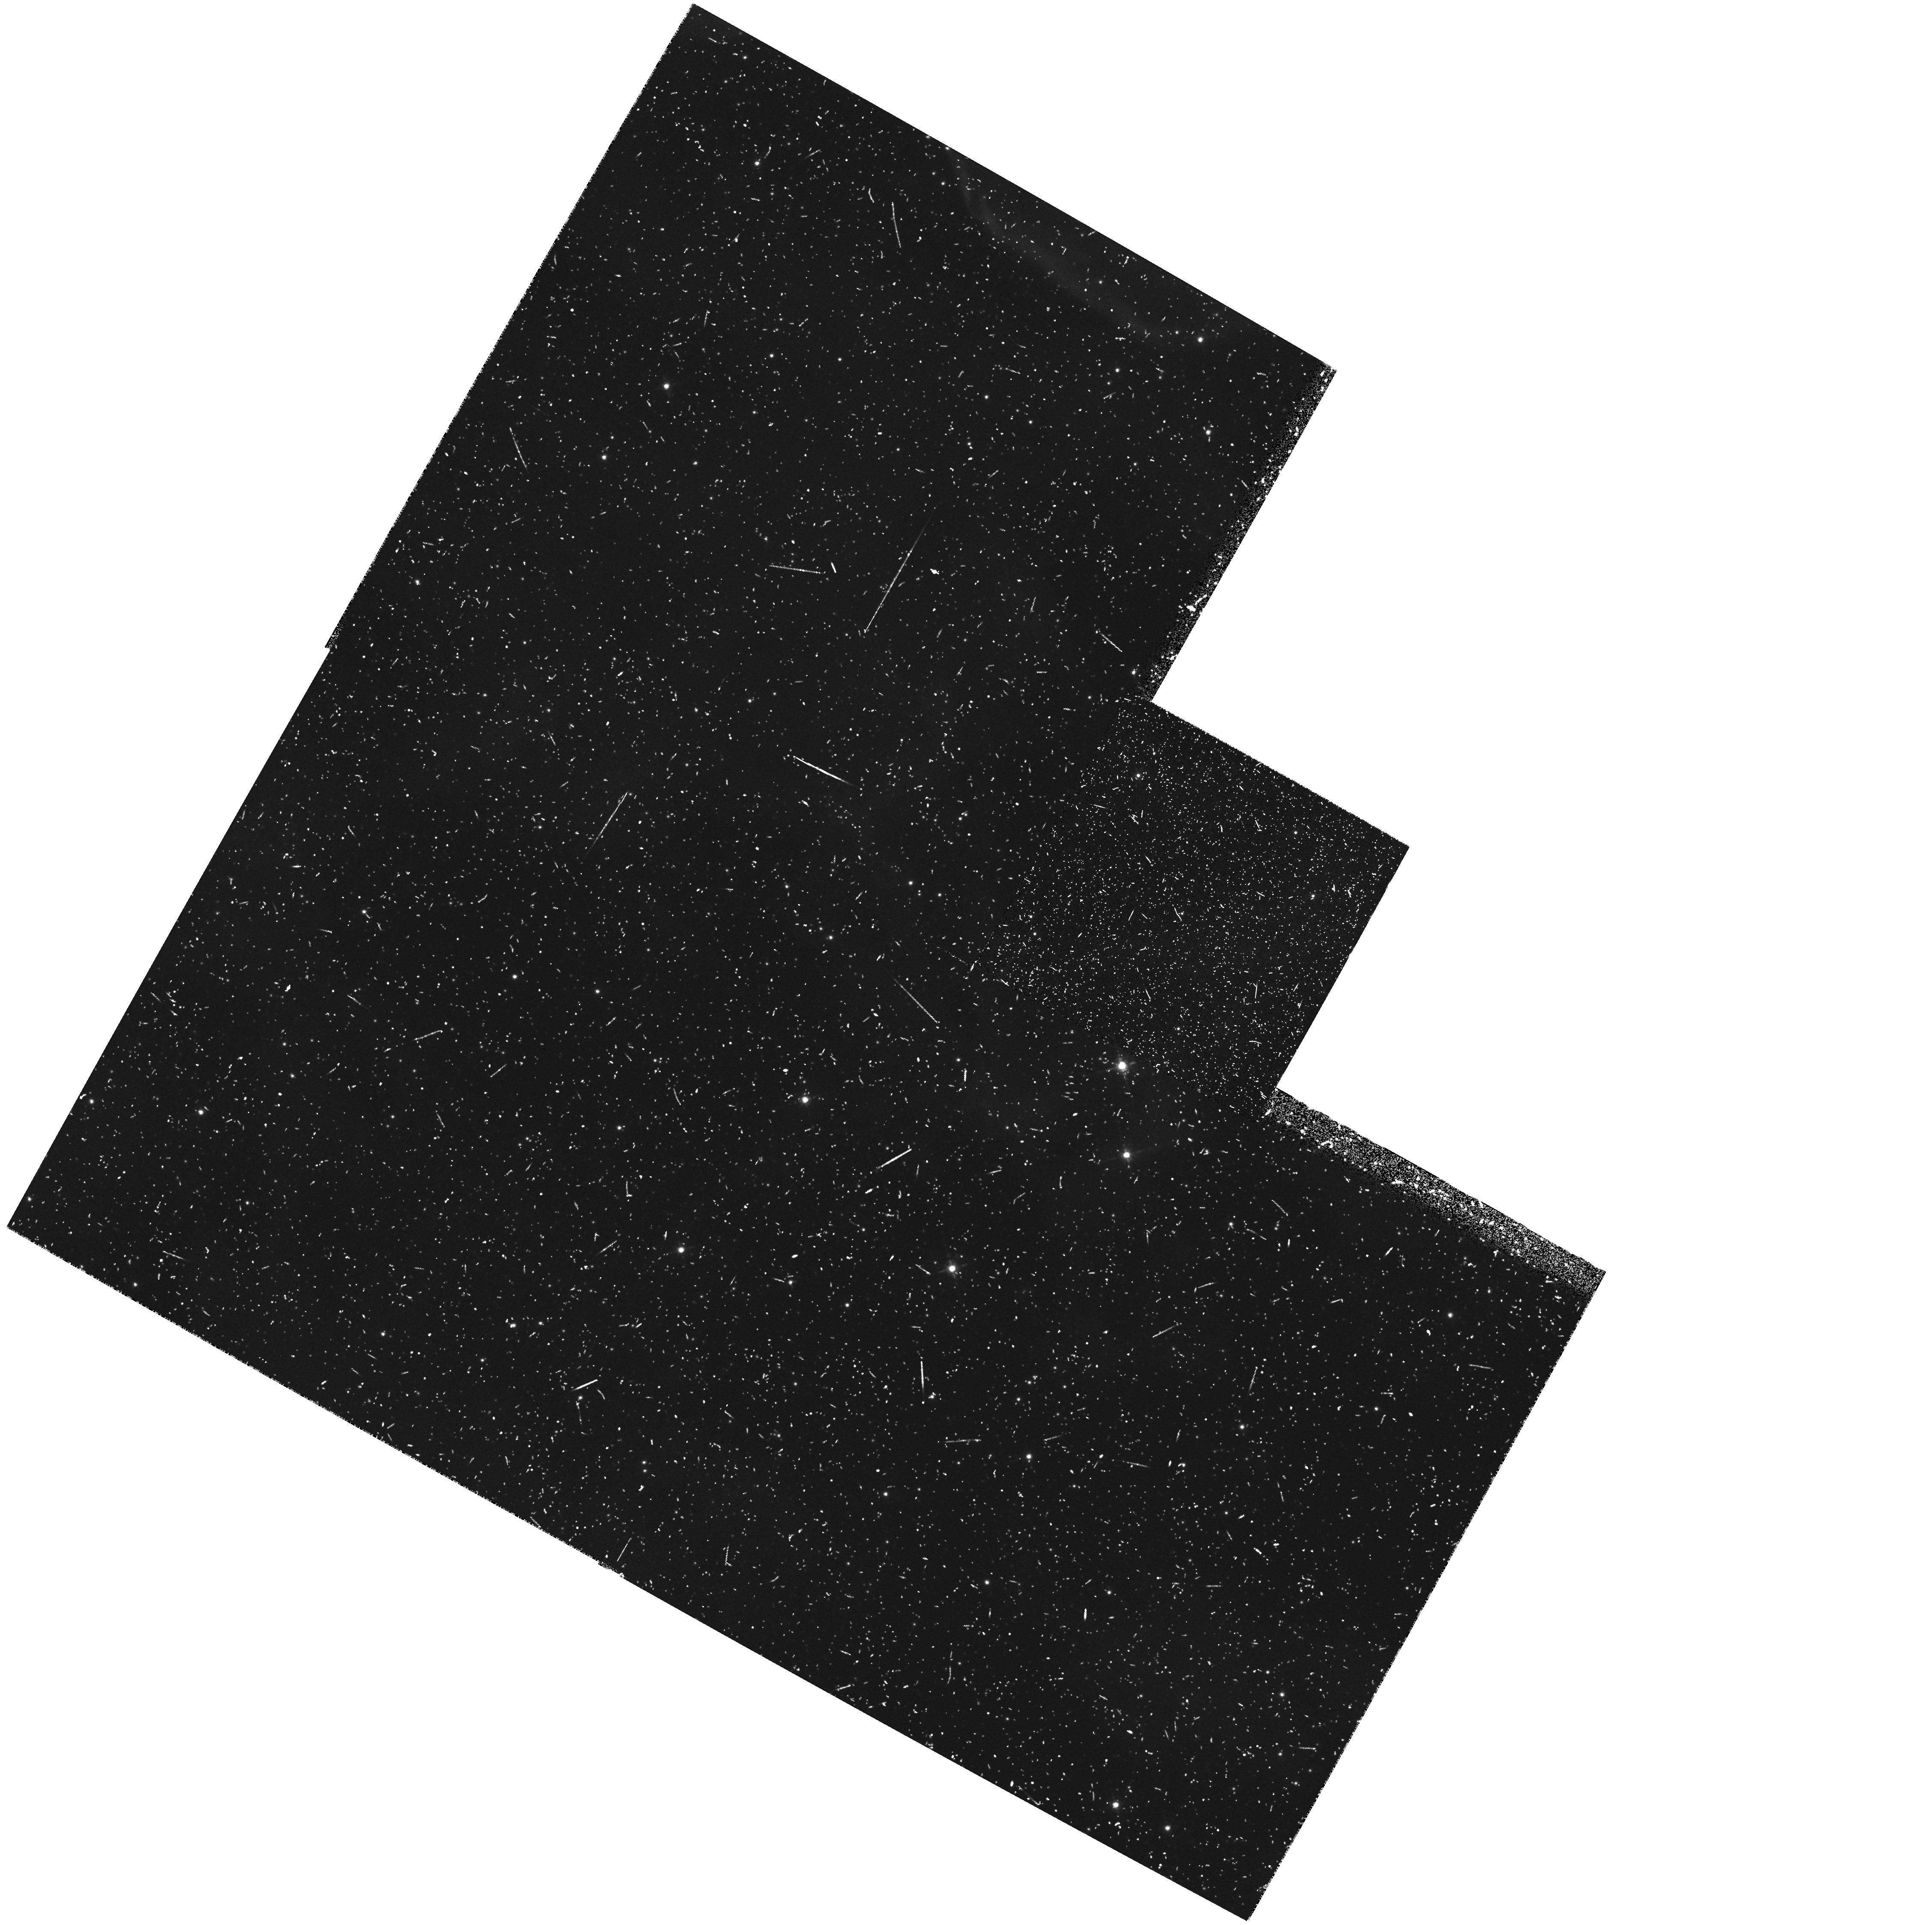
Target: field at RA 83.174°, Dec -69.016°. Instrument: WFPC2/PC. Filter: F656N. Exposure: 33 min. Observation ID: hst_6519_07_wfpc2_pc_f656n_u38207

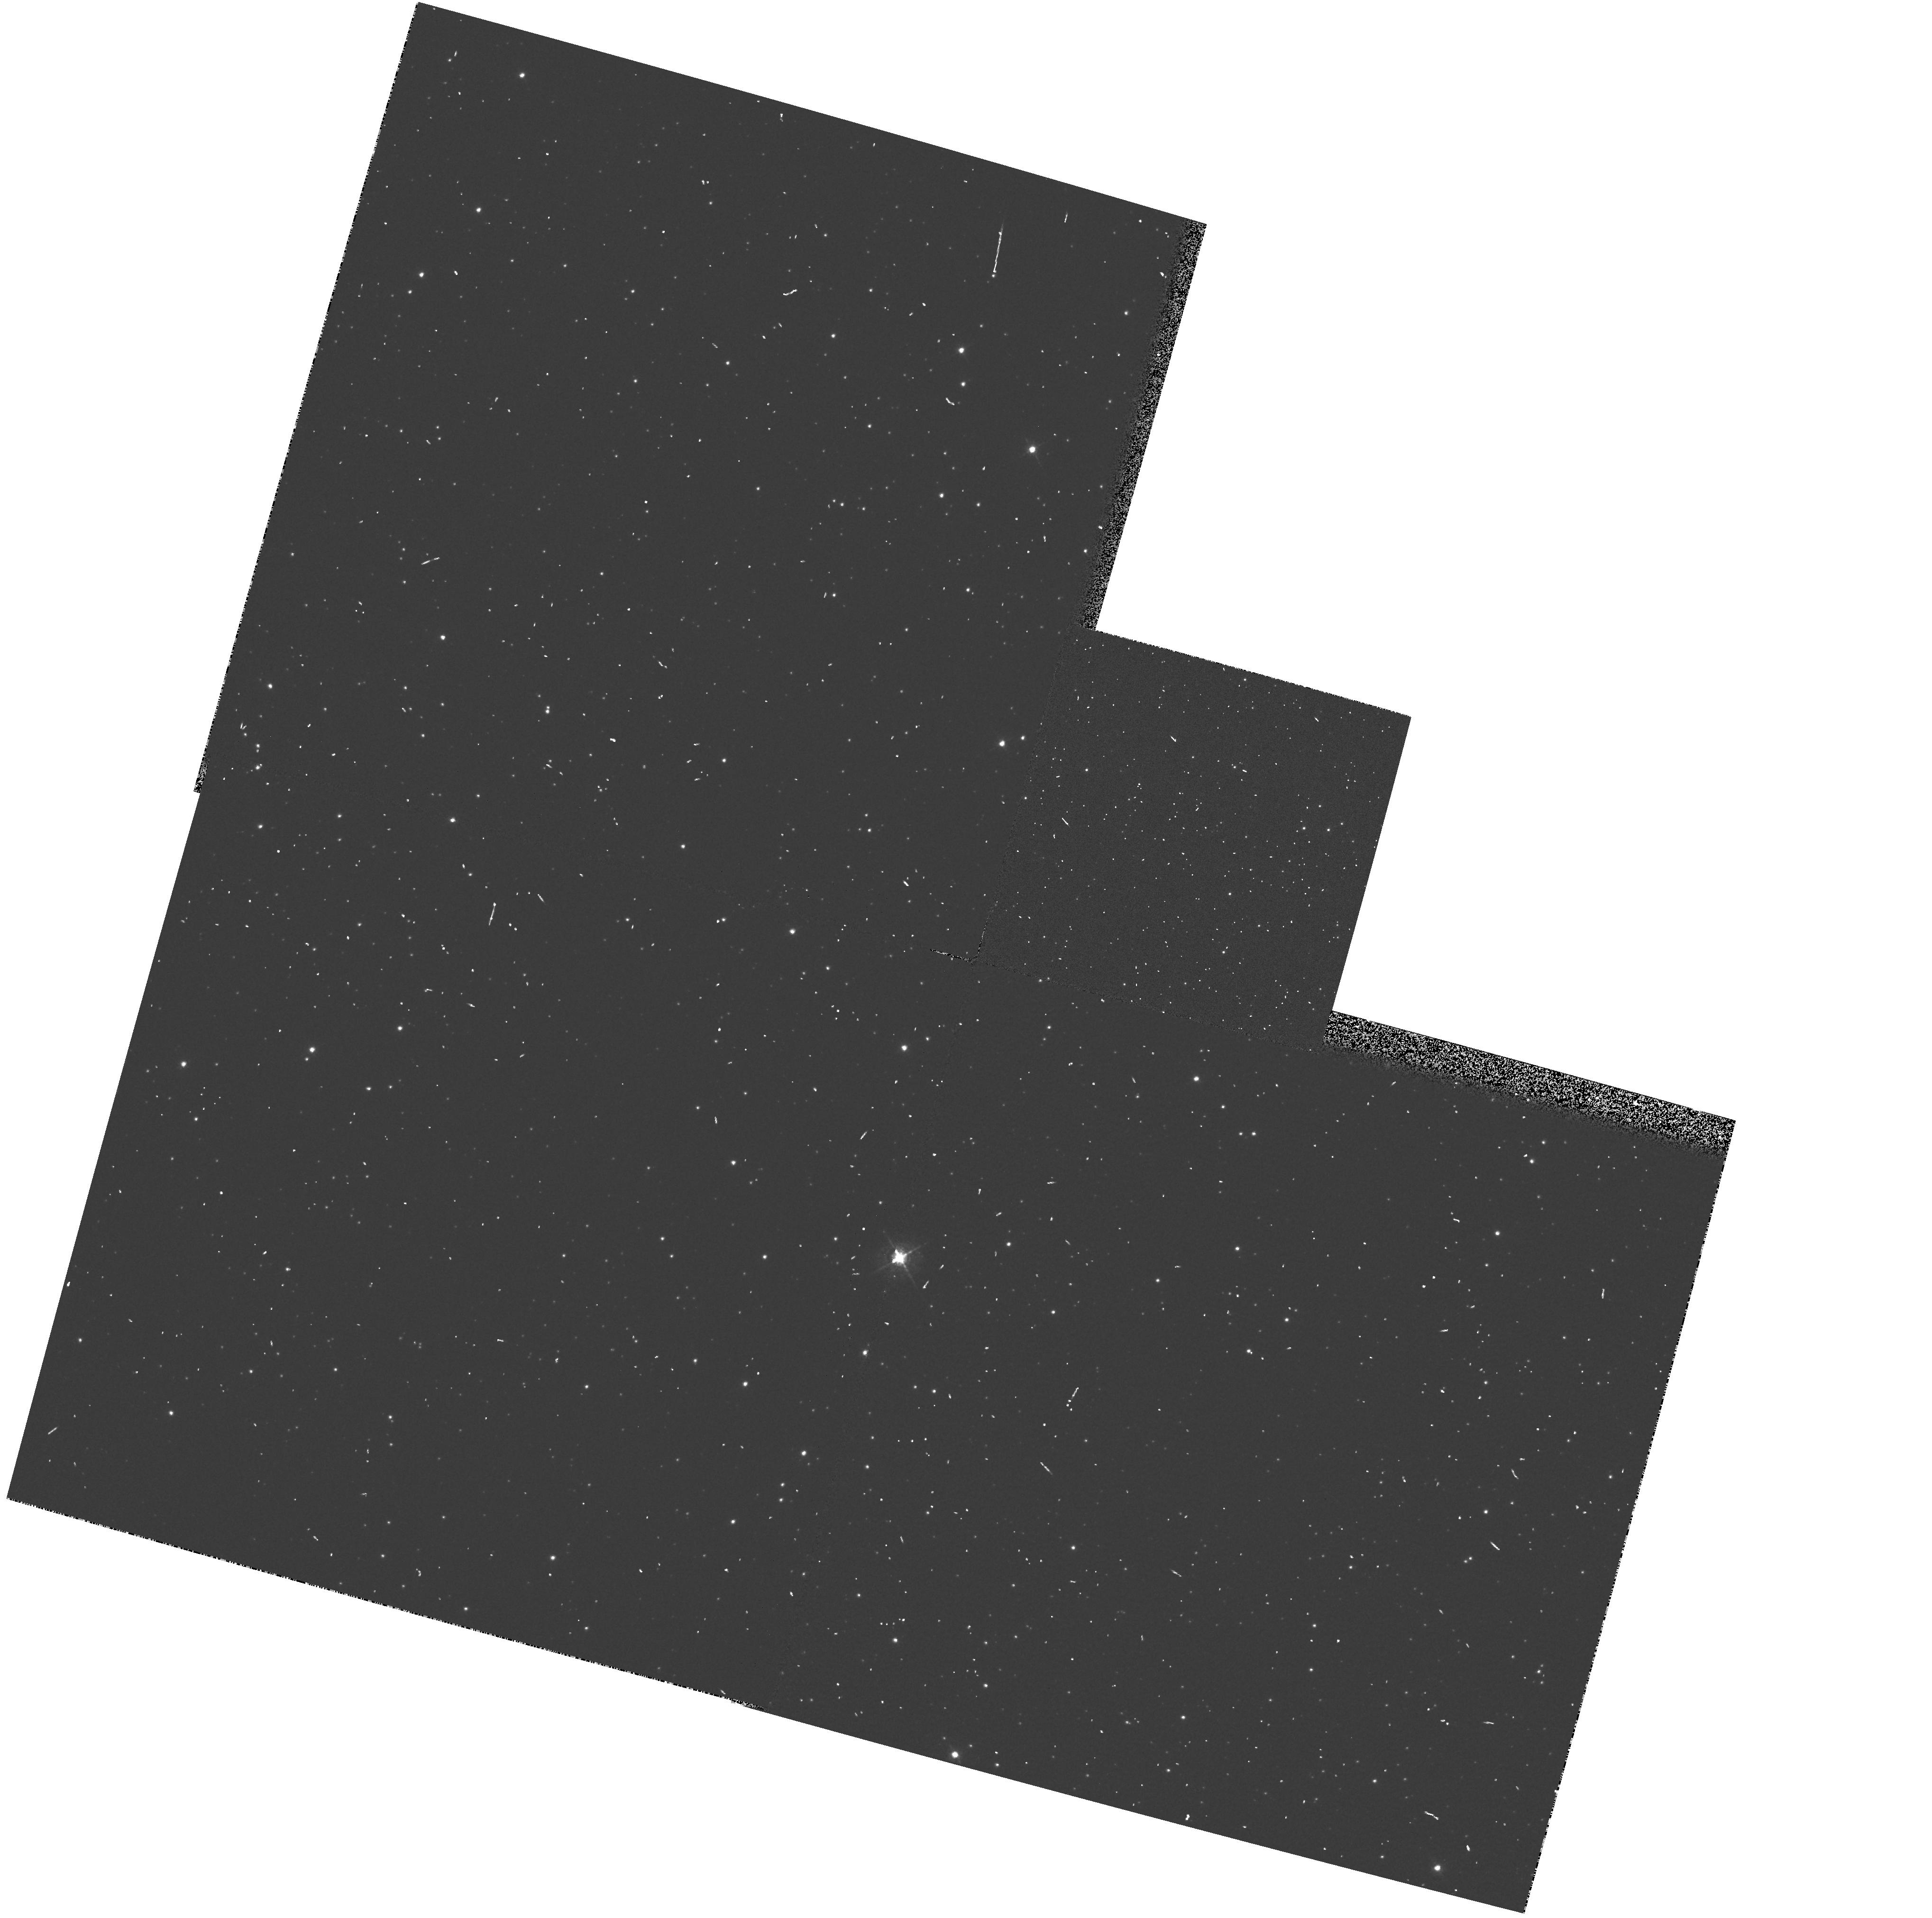
Target: field at RA 83.272°, Dec -66.455°. Instrument: WFPC2/PC. Filter: F547M. Exposure: 2 min. Observation ID: hst_6519_15_wfpc2_pc_f547m_u38215

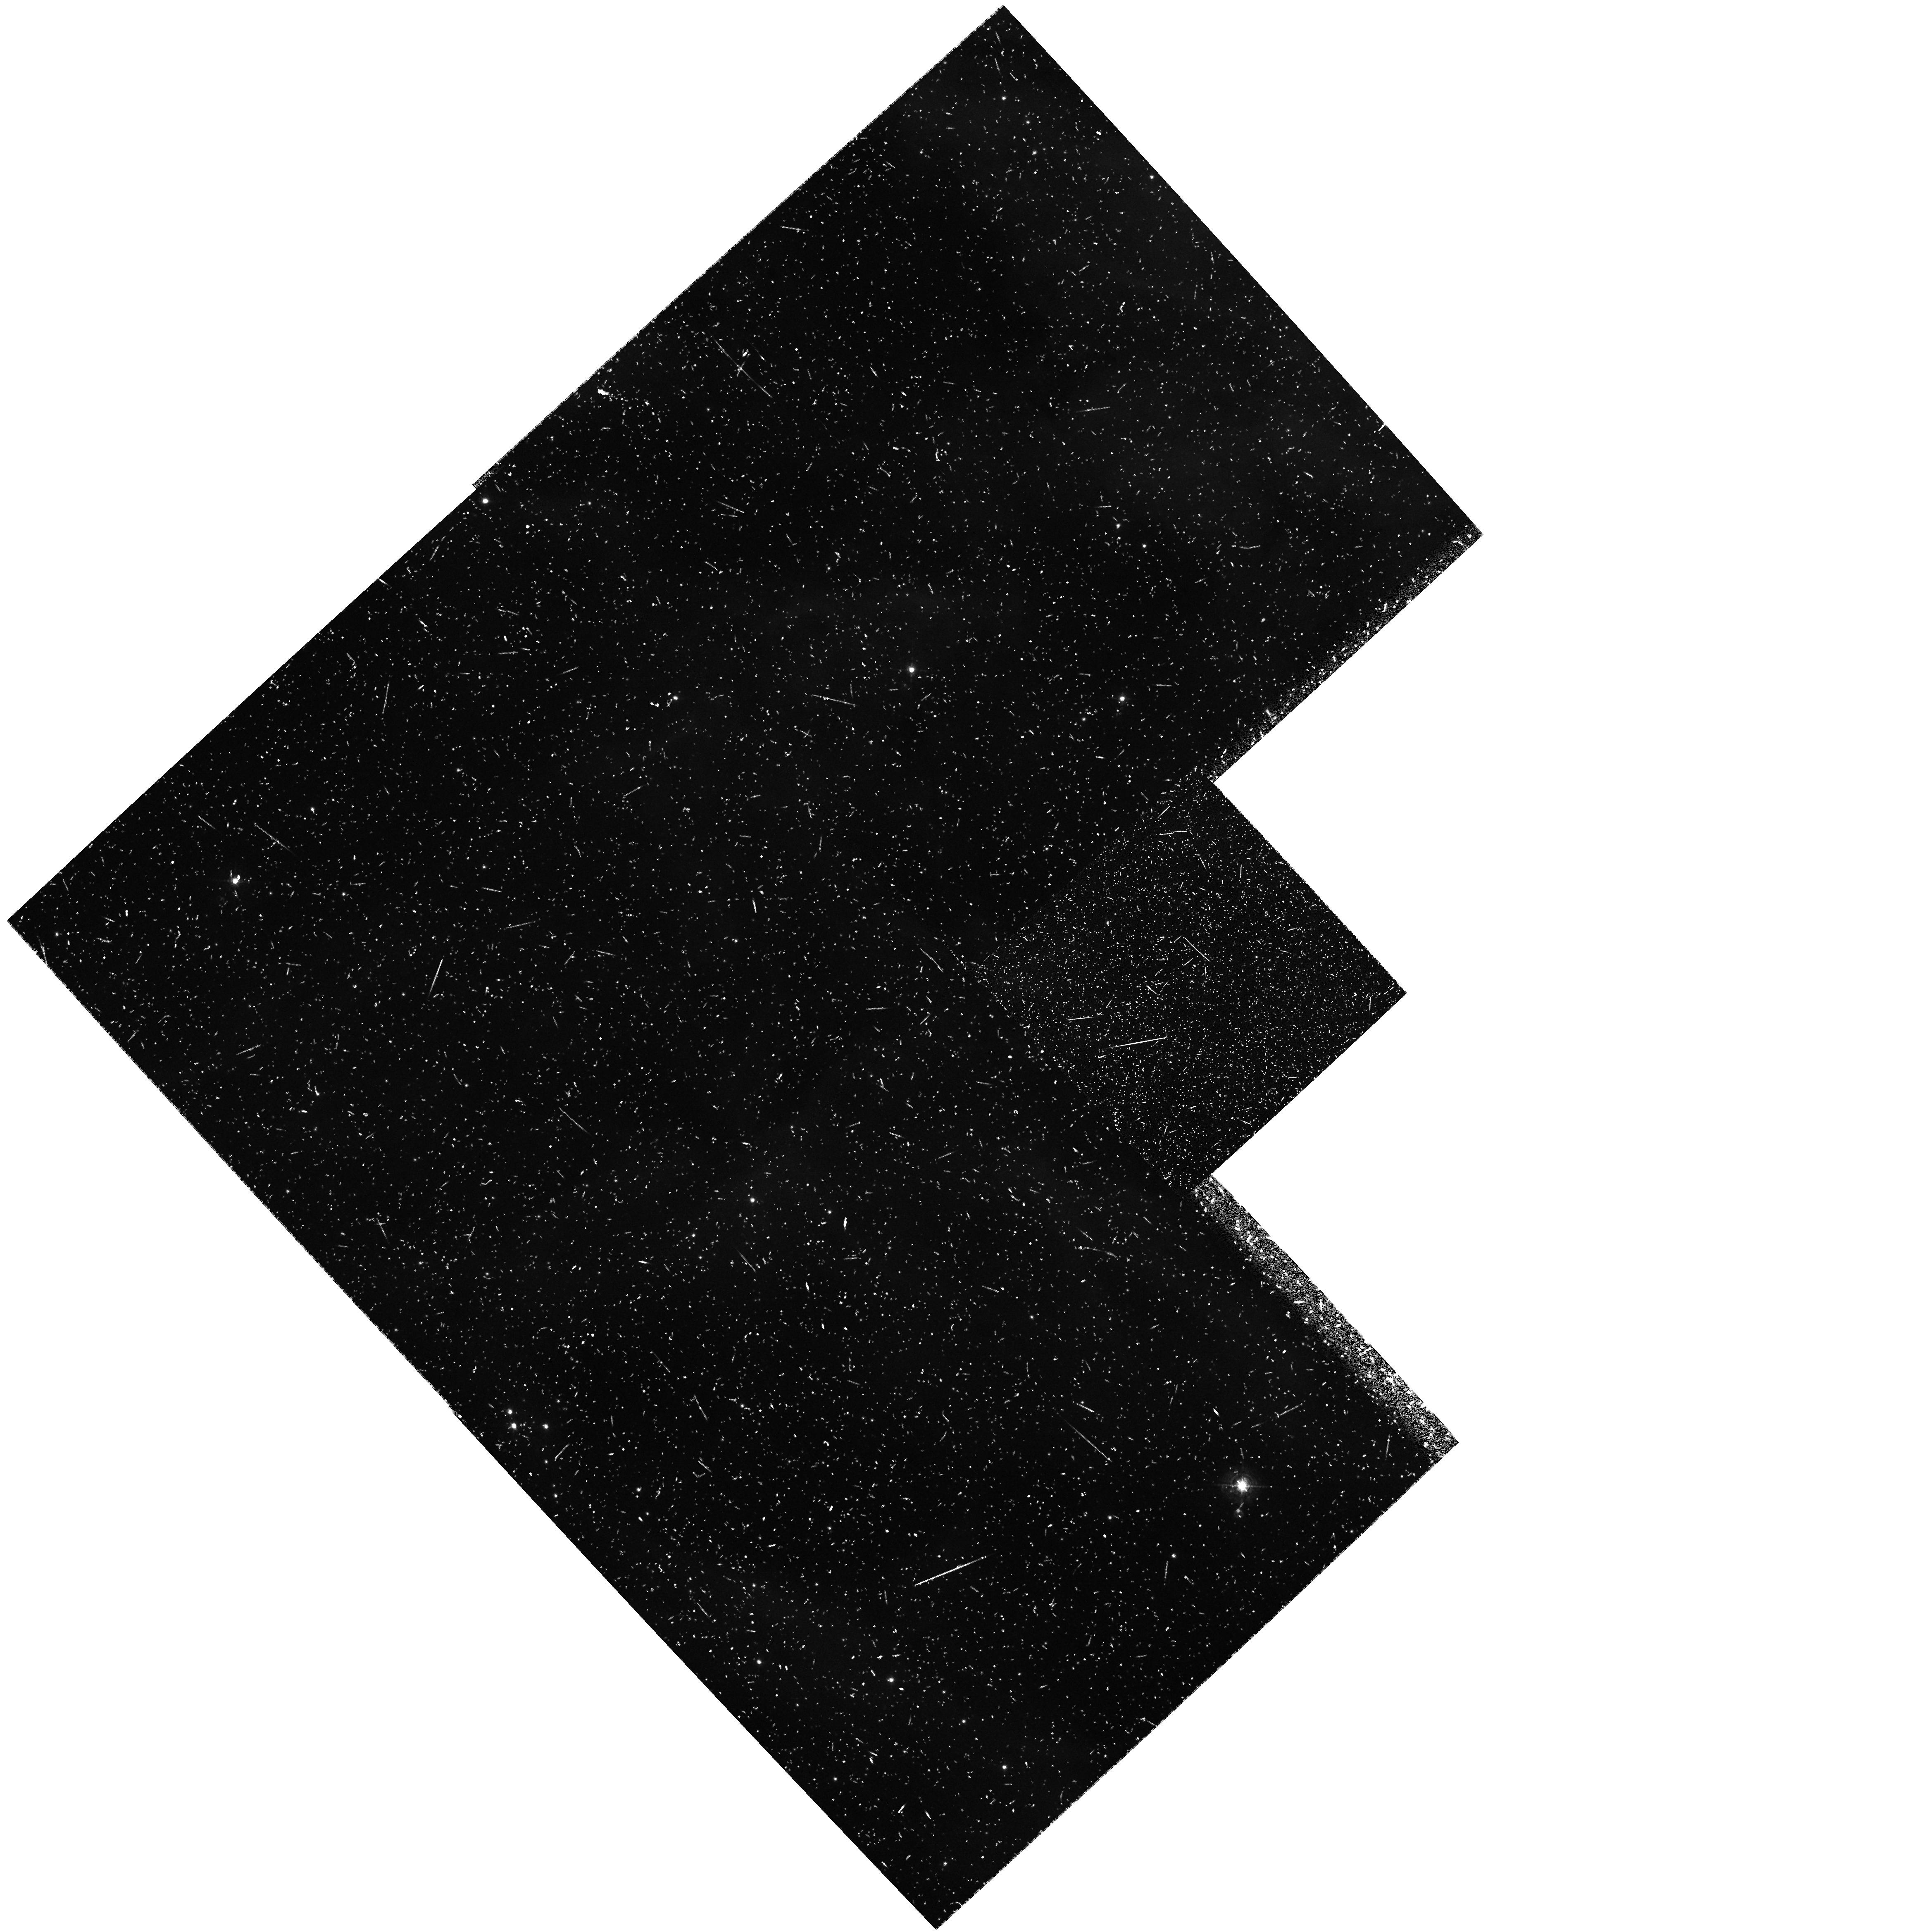
Target: field at RA 84.056°, Dec -69.327°. Instrument: WFPC2/PC. Filter: F502N. Exposure: 37 min. Observation ID: hst_6519_12_wfpc2_pc_f502n_u38212

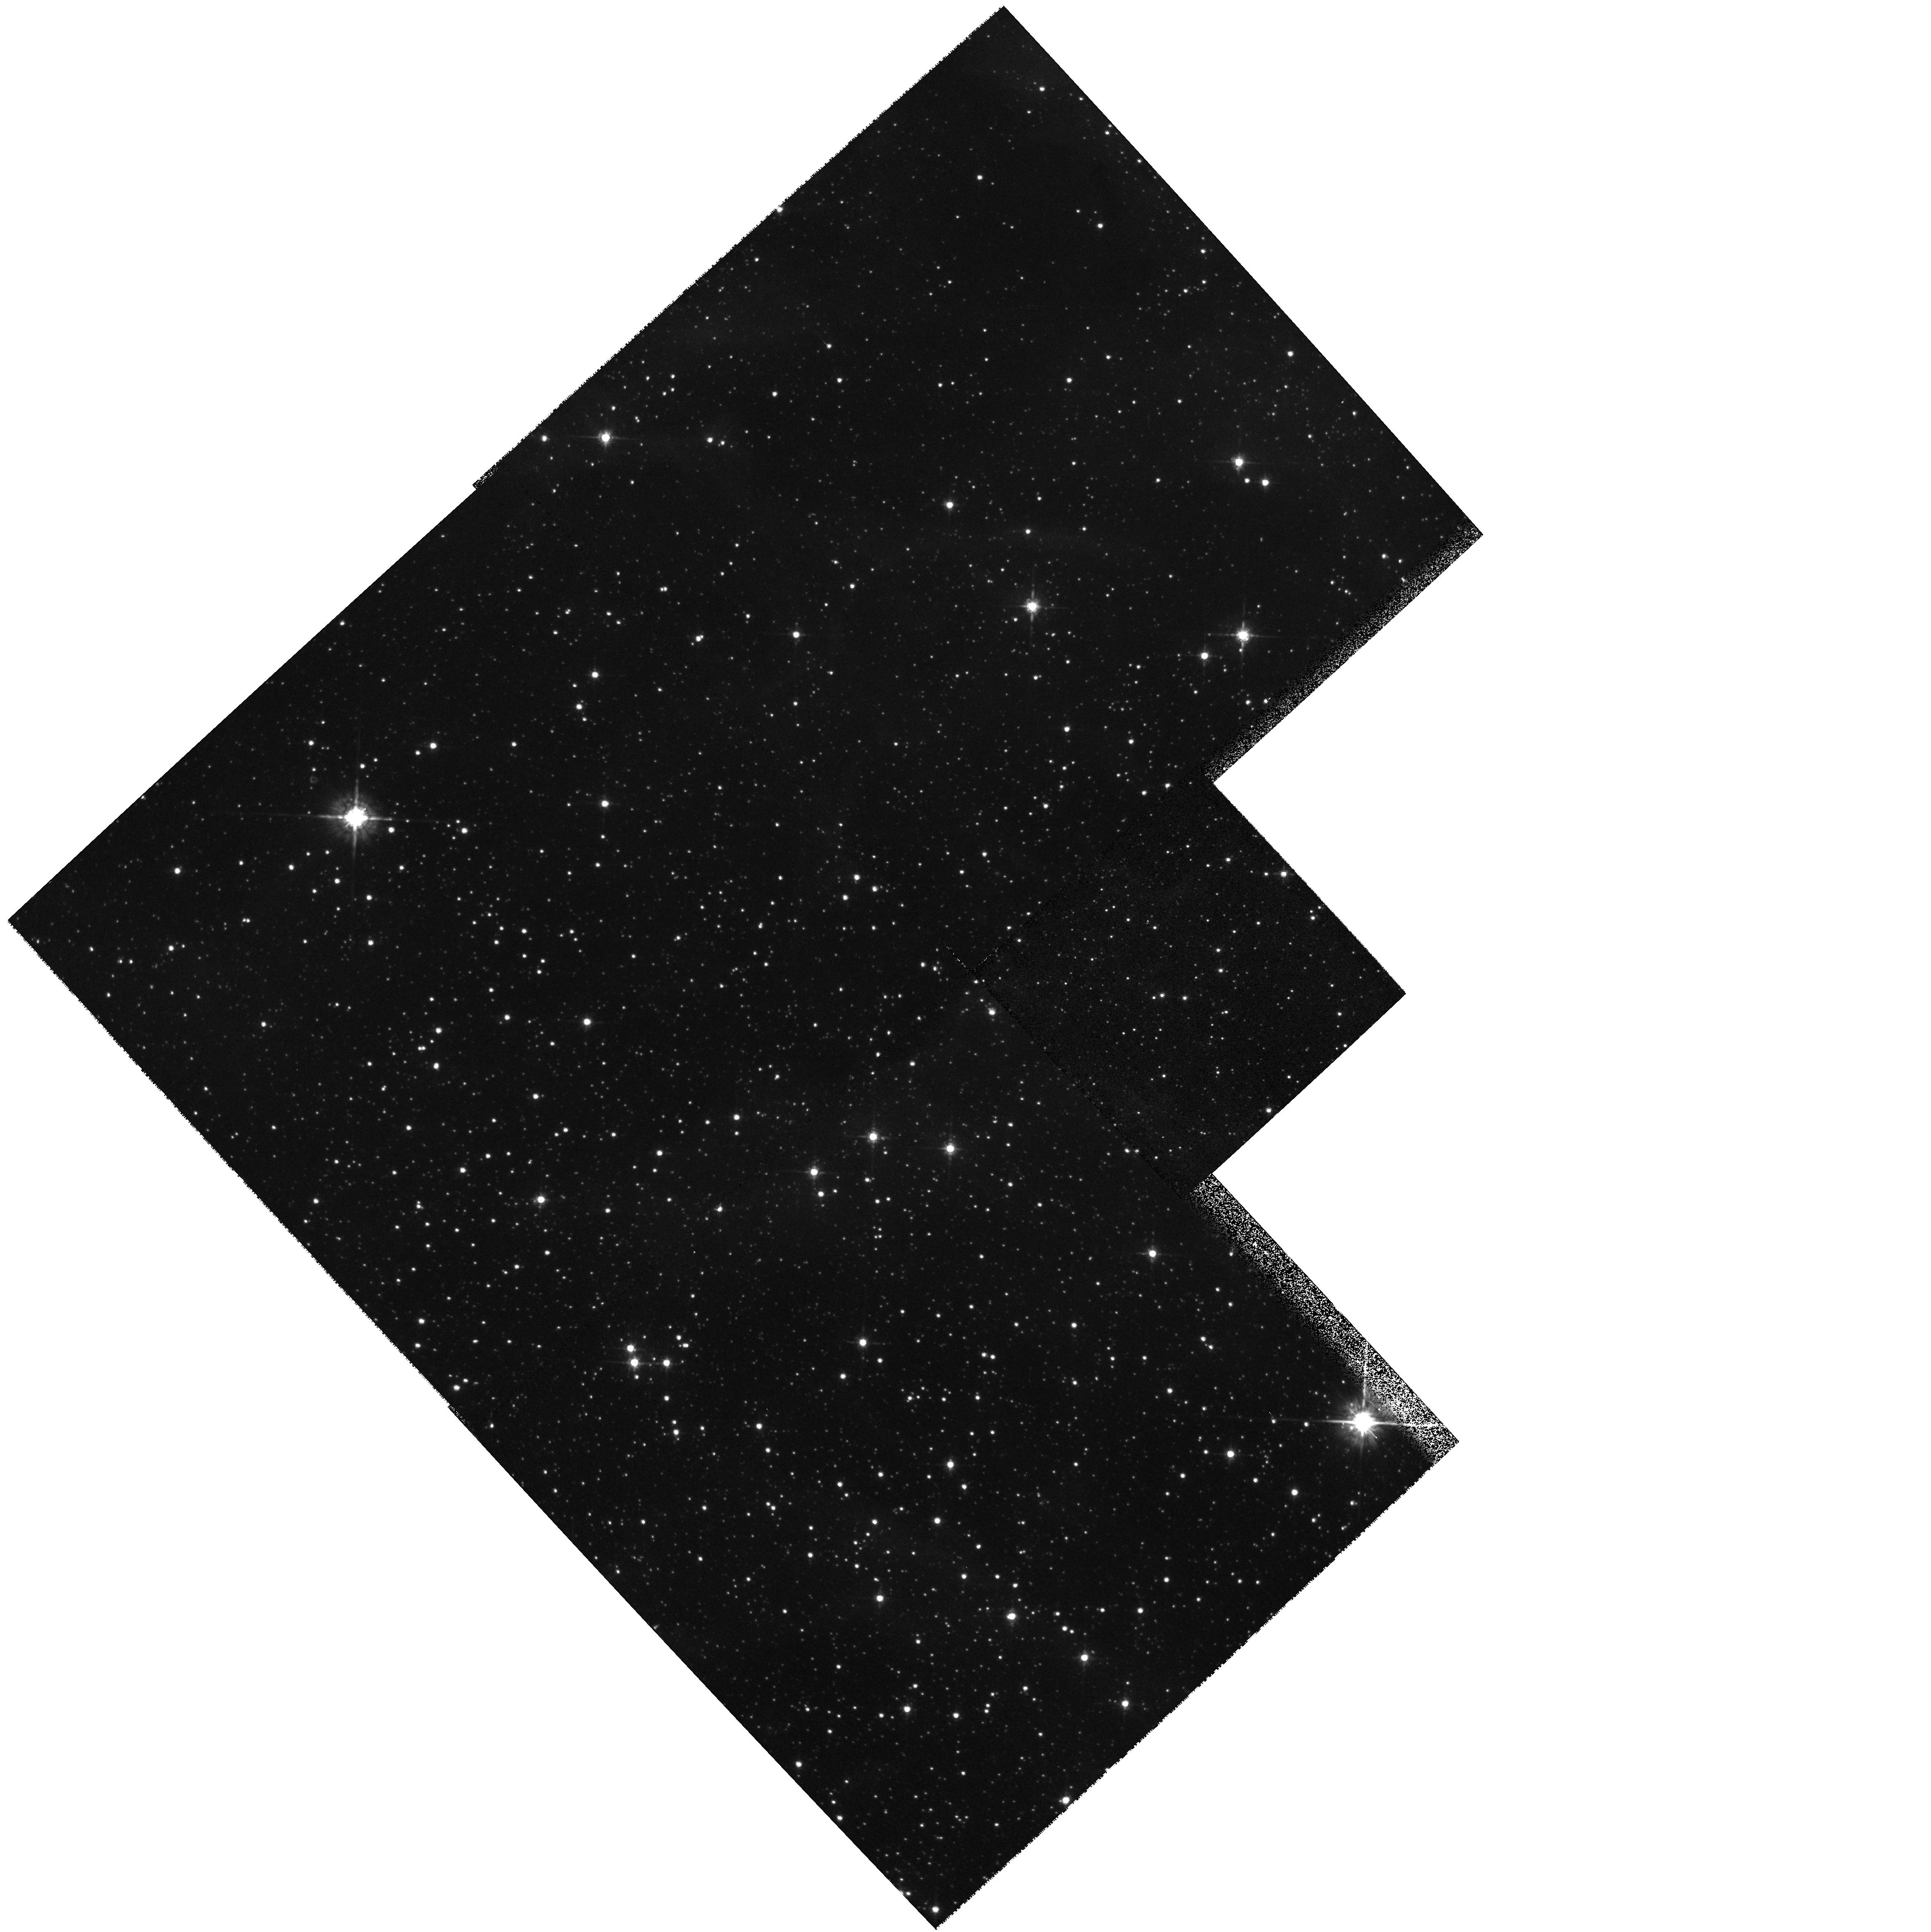
Target: field at RA 84.067°, Dec -69.329°. Instrument: WFPC2/PC. Filter: F675W. Exposure: 4 min. Observation ID: hst_6519_0x_wfpc2_pc_f675w_u3820x

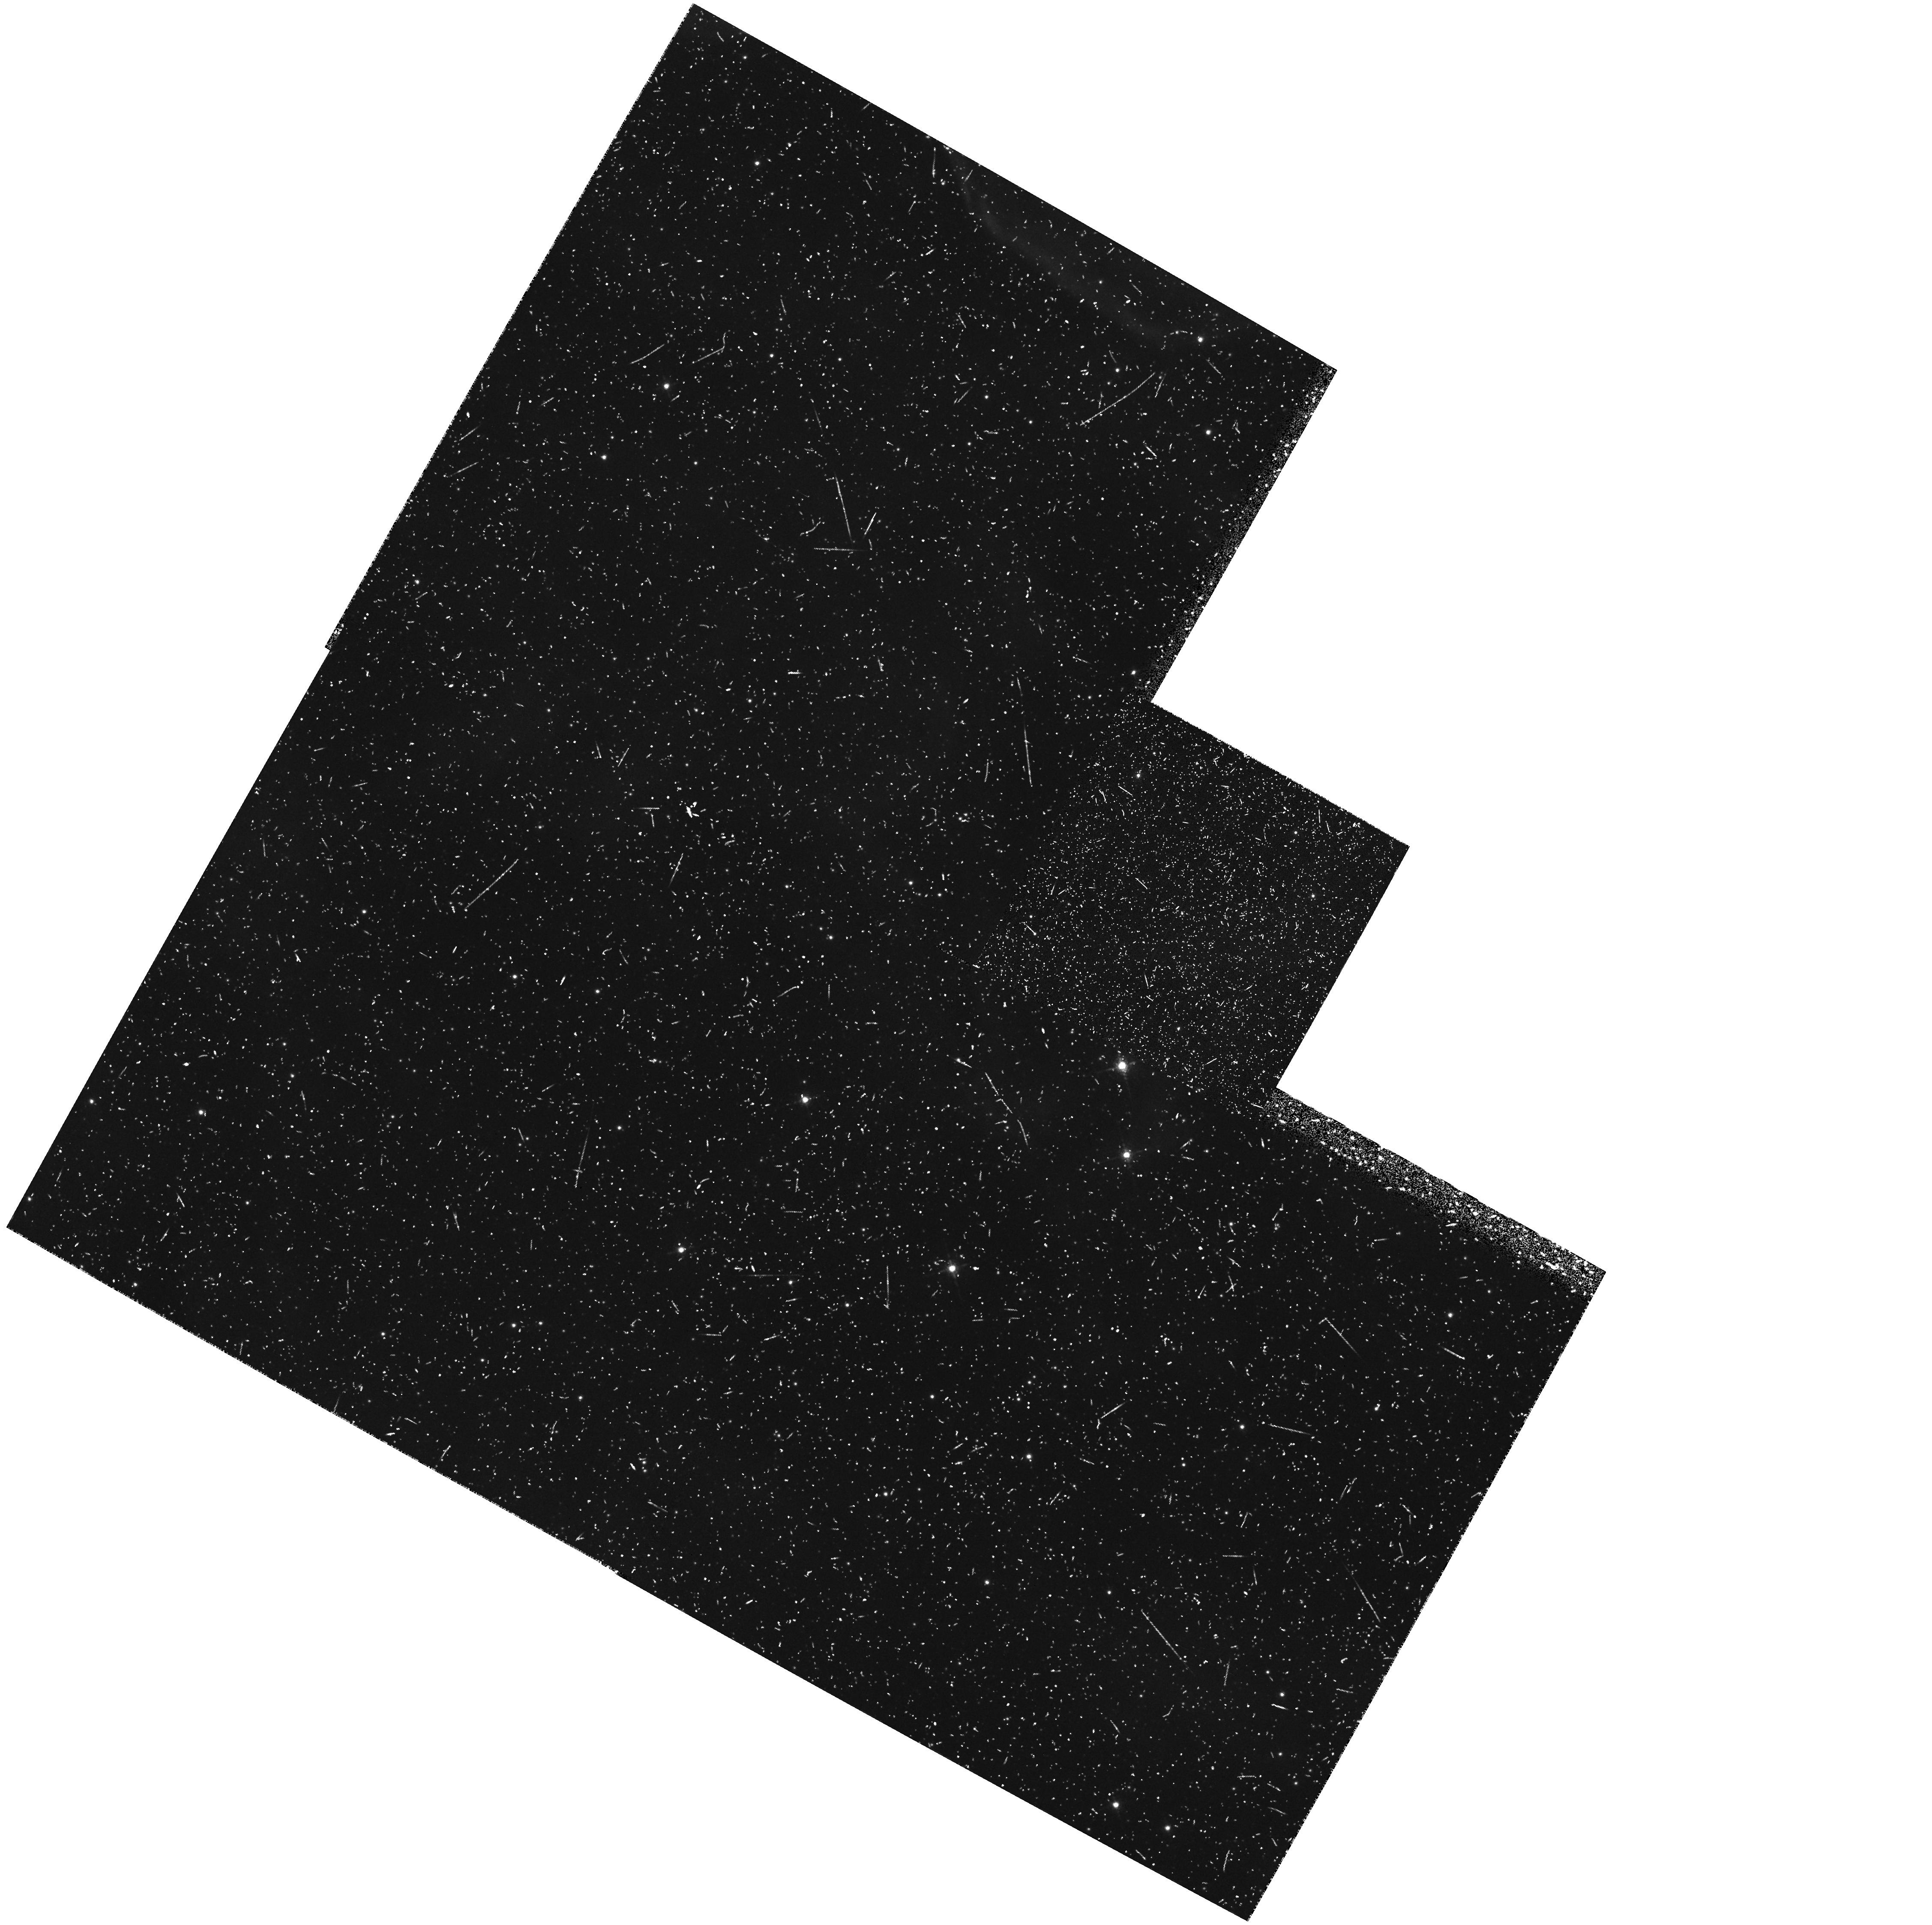
Target: field at RA 83.174°, Dec -69.016°. Instrument: WFPC2/PC. Filter: F656N. Exposure: 37 min. Observation ID: hst_6519_08_wfpc2_pc_f656n_u38208

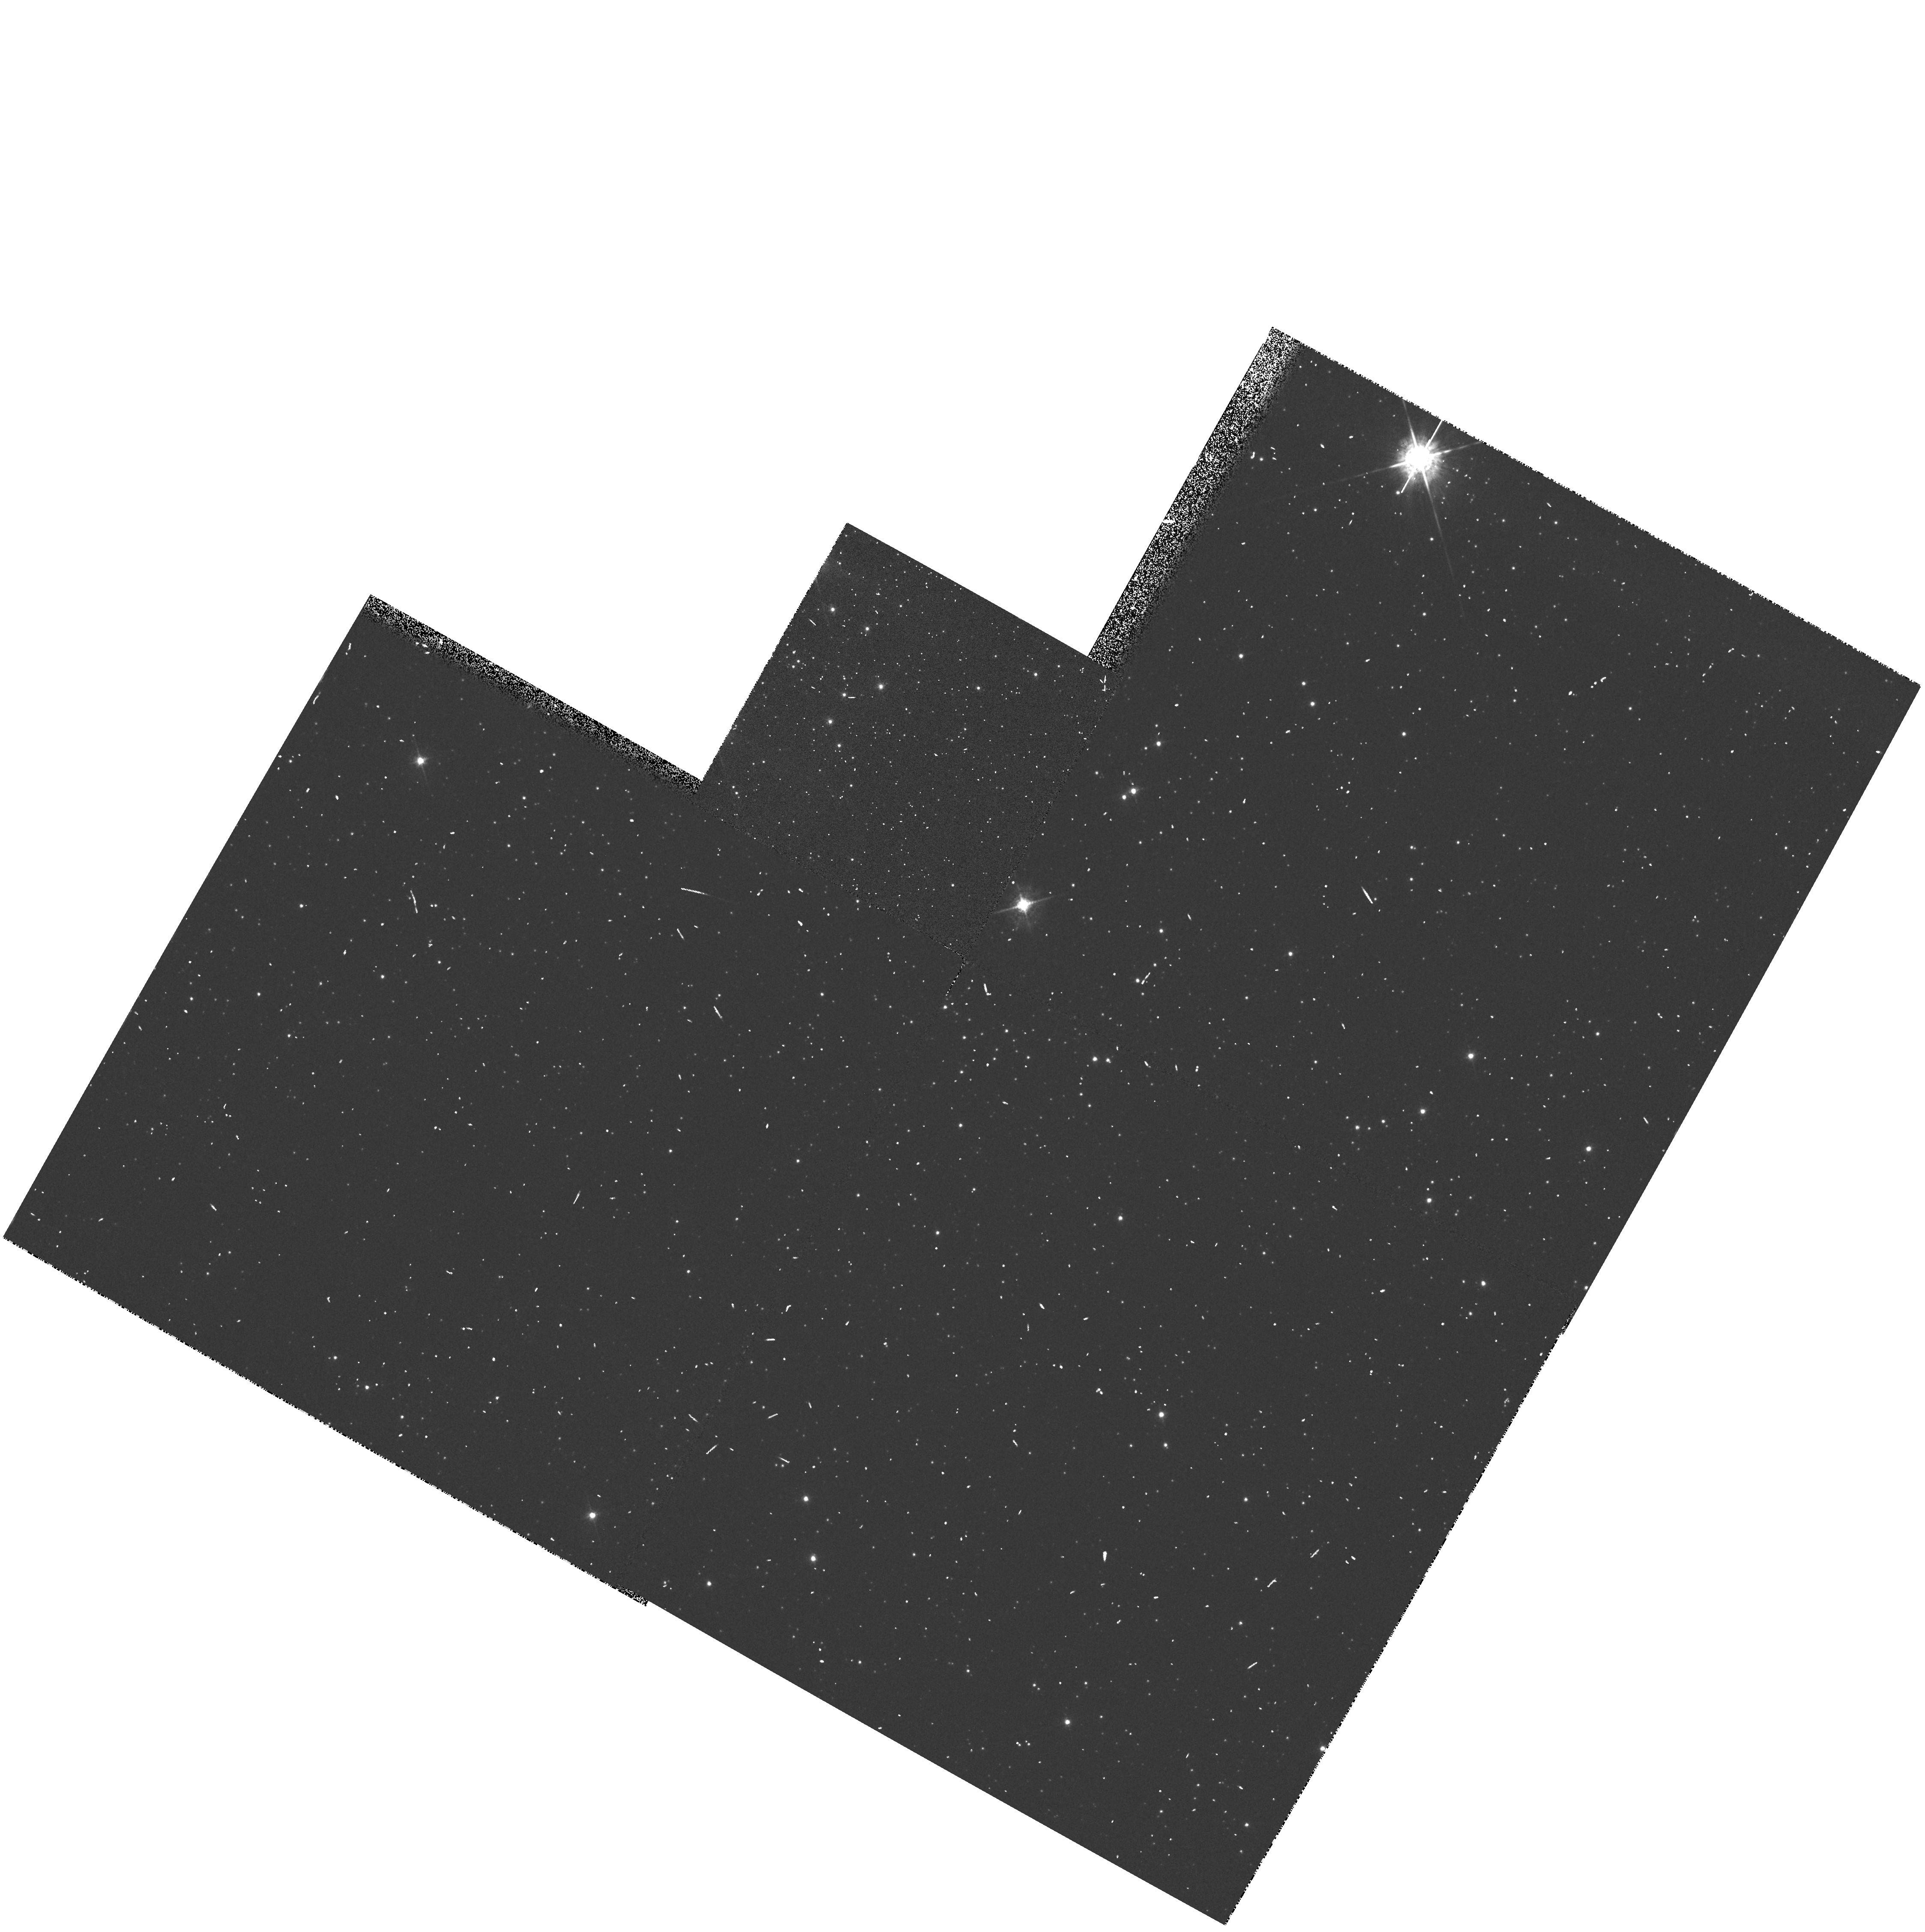
Target: field at RA 84.892°, Dec -69.212°. Instrument: WFPC2/PC. Filter: F547M. Exposure: 2 min. Observation ID: hst_6519_0t_wfpc2_pc_f547m_u3820t

Parallel high resolution imaging of diffuse objects in the Magellanic Clouds (PI: Walsh, Jeremy Richard)

The Magellanic Clouds, because of their well-determined distance and small extinction, allow an unprecedented opportunity to observe many ISM phenomena occurring in a whole galaxy. The HST resolution (0.1" = 0.025 pc) offers detail hitherto poorly studied in the extragalactic context on the morphology and spatial relationships in various ISM processes associated with the evolution of Population I and Population II systems. This long term (11 cycles) parallel program exploits these opportunities by obtaining WFPC2 images of appropriate targets that are accessible at the same time as primary pointings. The number of priority parallel observations per Cycle is estimated at ~20; and our intent is to accumulate a significant archive of Magellanic Cloud direct images over the life of the program. The parallel targets, to be specified in crafting rules executed as part of the Phase II planning of each HST Cycle, will include (or search for) compact H II regions and young clusters, proto-stellar and maser regions, reflection nebulae, Herbig-Haro objects, stellar ejecta, SNR and wind-driven shells, shells, planetary nebulae and Very Low Excitation nebulae. The observations will be primarily in the Balmer lines and the stronger forbidden lines, with supplemental continuum images.